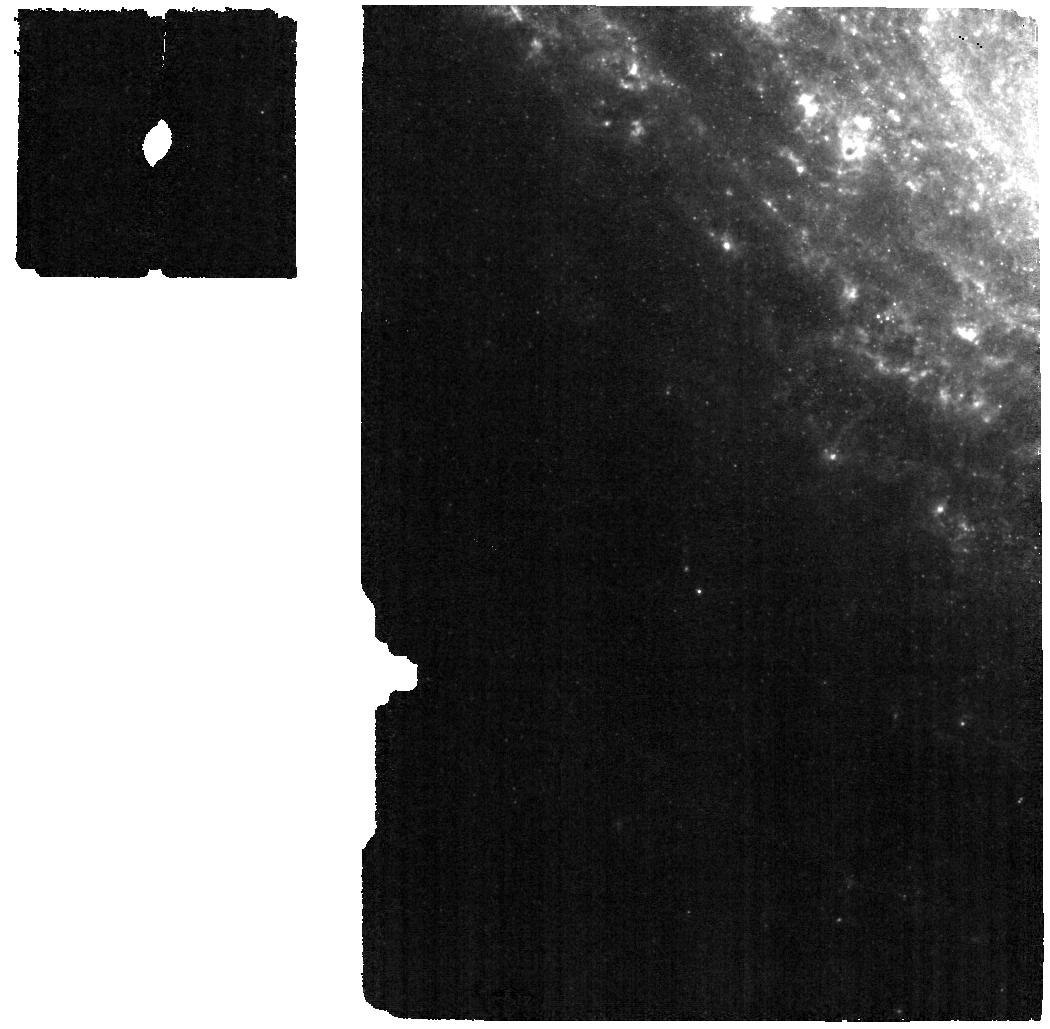
Target: 24aecx
Instrument: MIRI
Filter: F560W
Exposure: 1.6 h
Observation ID: jw09233-o004_t002_miri_f560w

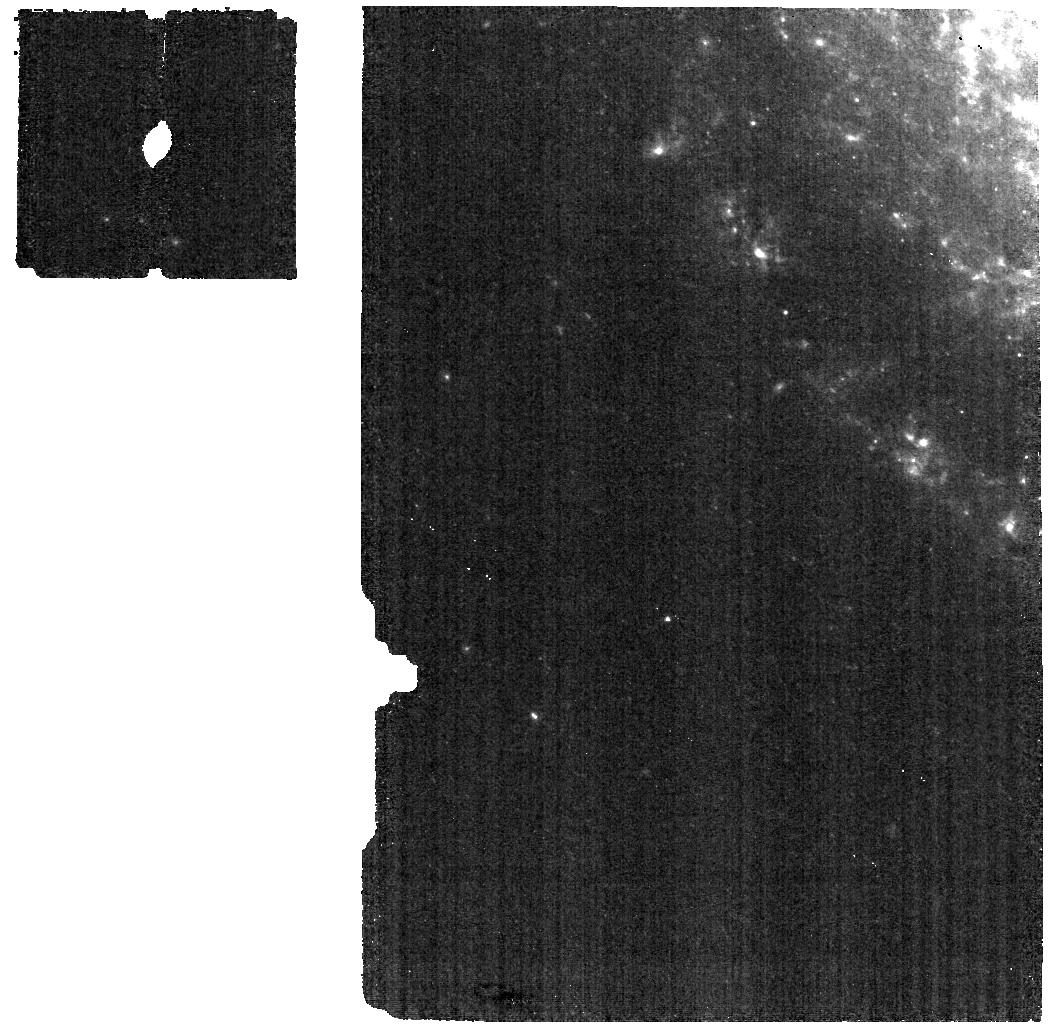
Target: 2024aecx
Instrument: MIRI
Filter: F560W
Exposure: 1.1 h
Observation ID: jw09233-o002_t001_miri_f560w

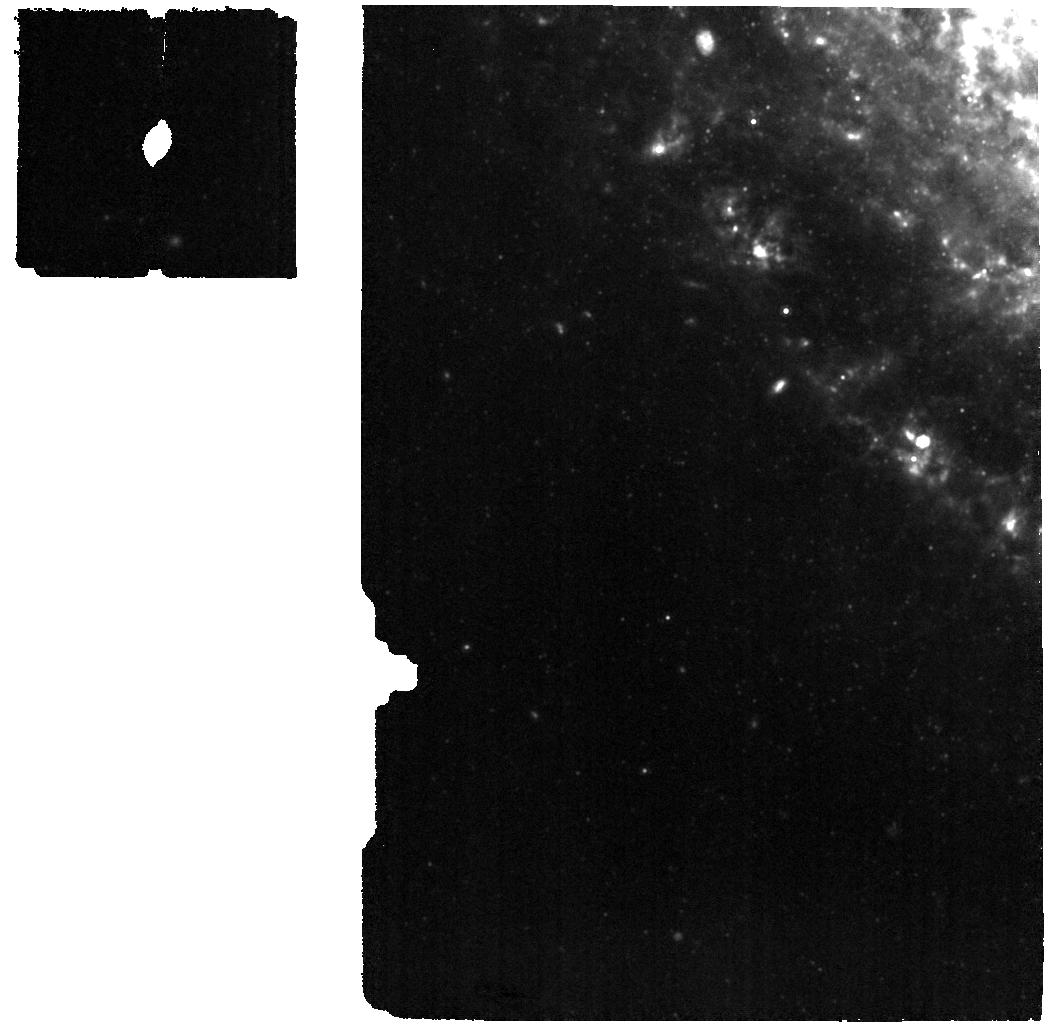
Target: 2024aecx
Instrument: MIRI
Filter: F1000W
Exposure: 2.4 h
Observation ID: jw09233-o002_t001_miri_f1000w

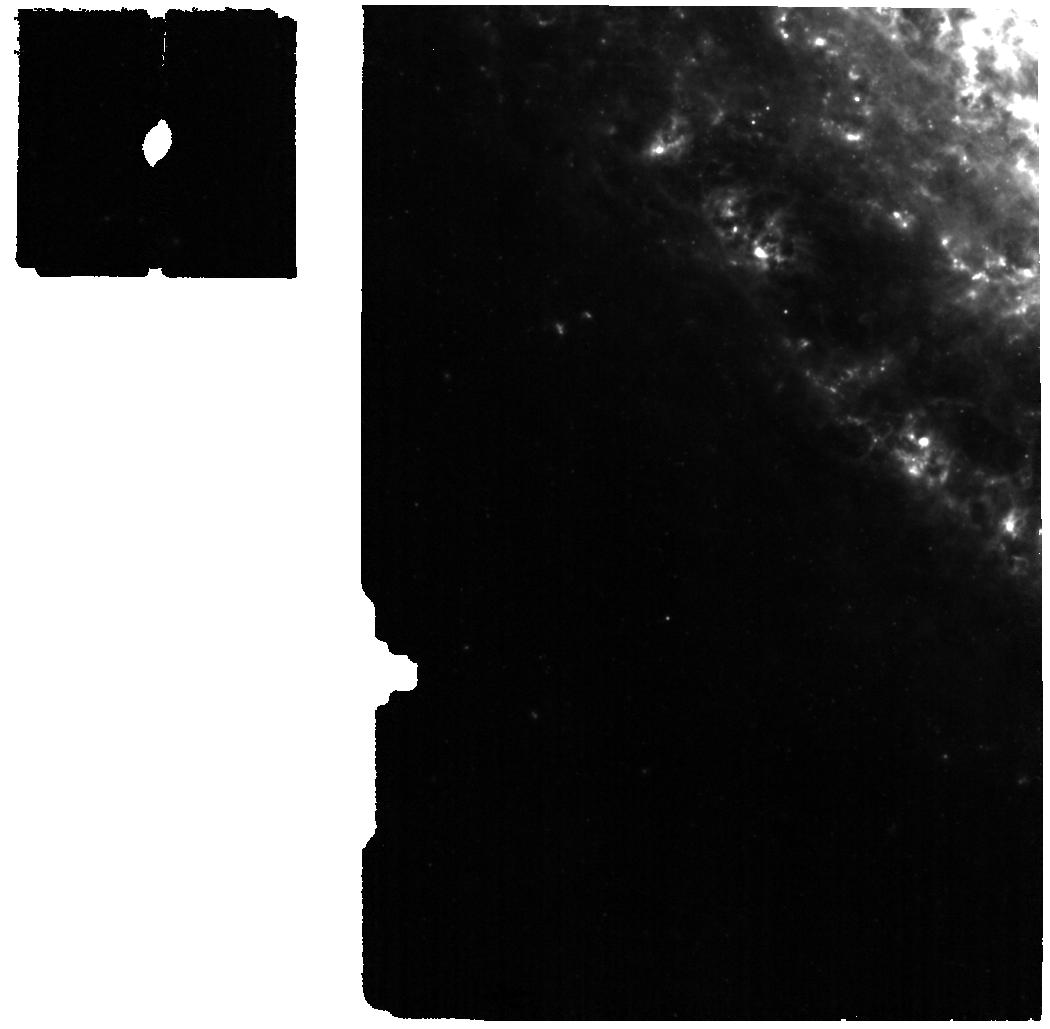
Target: 2024aecx
Instrument: MIRI
Filter: F770W
Exposure: 1.4 h
Observation ID: jw09233-o002_t001_miri_f770w

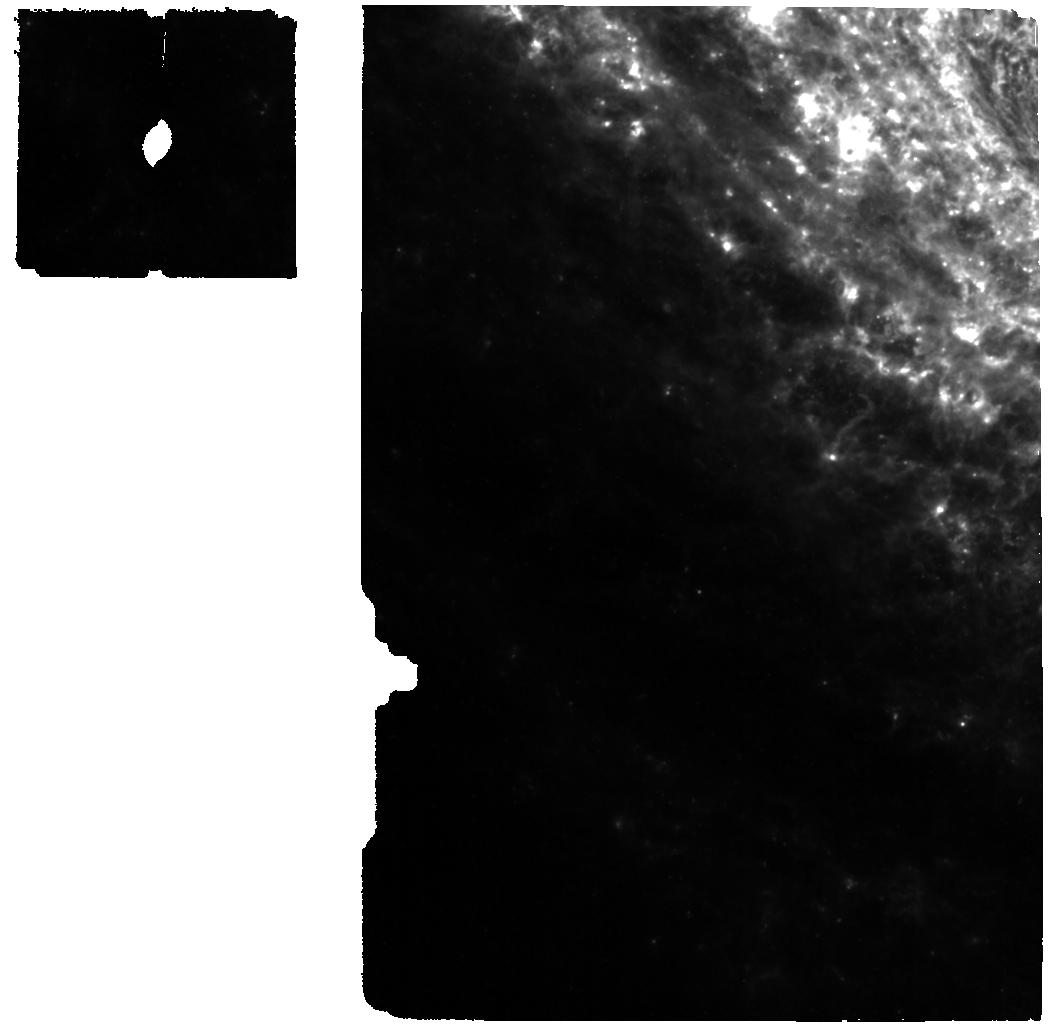
Target: 24aecx
Instrument: MIRI
Filter: F770W
Exposure: 2 h
Observation ID: jw09233-o004_t002_miri_f770w

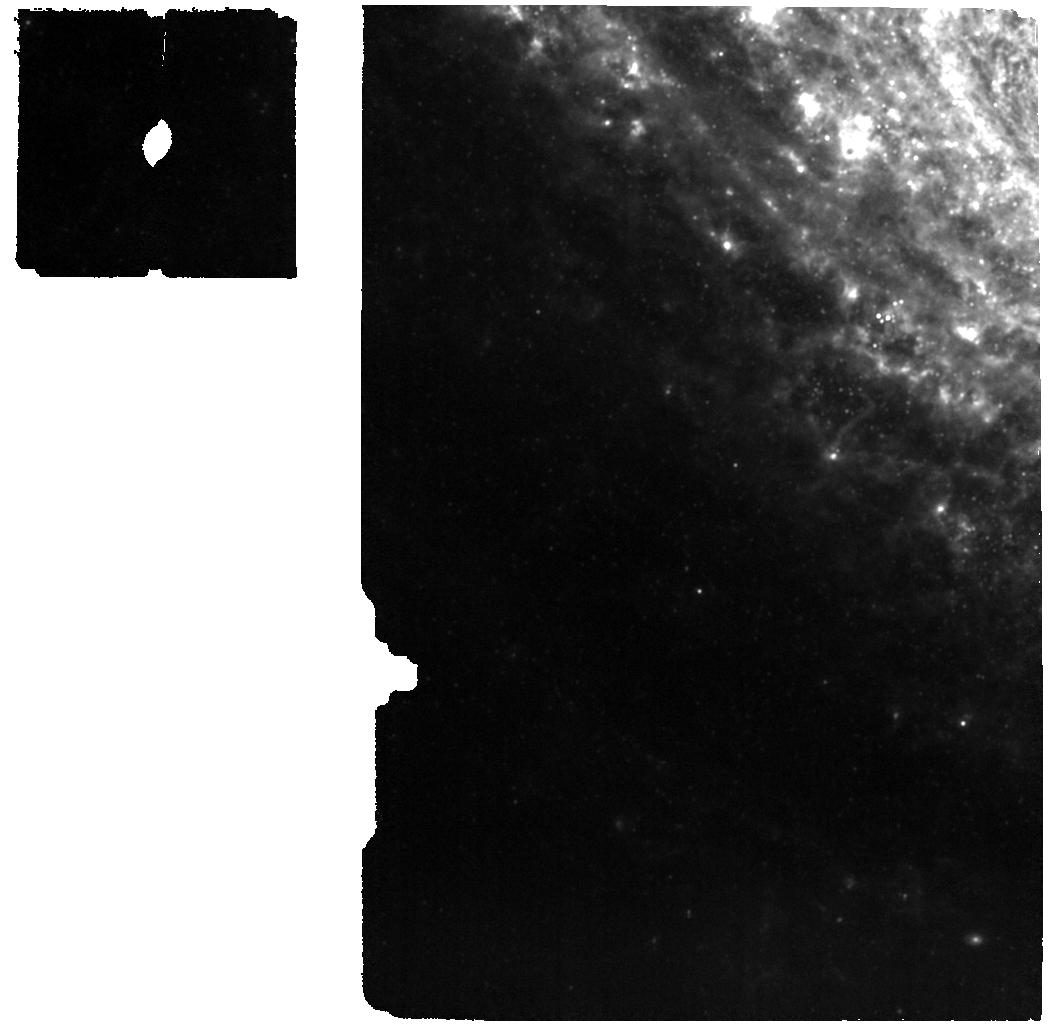
Target: 24aecx
Instrument: MIRI
Filter: F1000W
Exposure: 3.3 h
Observation ID: jw09233-o004_t002_miri_f1000w

SN 2024aecx: A Gateway to Understanding Massive Star Deaths, Cosmic Dust, and Binary Systems (PI: Shahbandeh, Melissa)

This past week brought the discovery of SN 2024aecx, one of the closest stripped-envelope supernovae (SESNe) ever found, located just 11 Mpc away in NGC 3521. What makes this supernova truly extraordinary is its pre-explosion imaging, available from not only HST but also JWST, offering an unprecedented opportunity to study its progenitor system and environment in remarkable detail. Its rapid spectral evolution suggests it may be an ultra-stripped SN or a peculiar Type Ic, making it an ideal target to study progenitor systems, binary interactions, and dust formation. A carefully timed multi-epoch campaign with JWST will capture the formation of dust precursors, monitor dust evolution, and differentiate between freshly formed and pre-existing dust. These observations will also enable direct detection of the progenitor and any surviving companion, addressing key questions about mass-loss mechanisms, binary systems, and the contribution of SESNe to cosmic dust production. SN 2024aecx represents a rare and time-sensitive opportunity to construct a legacy dataset with transformative implications for stellar evolution and cosmic dust enrichment.